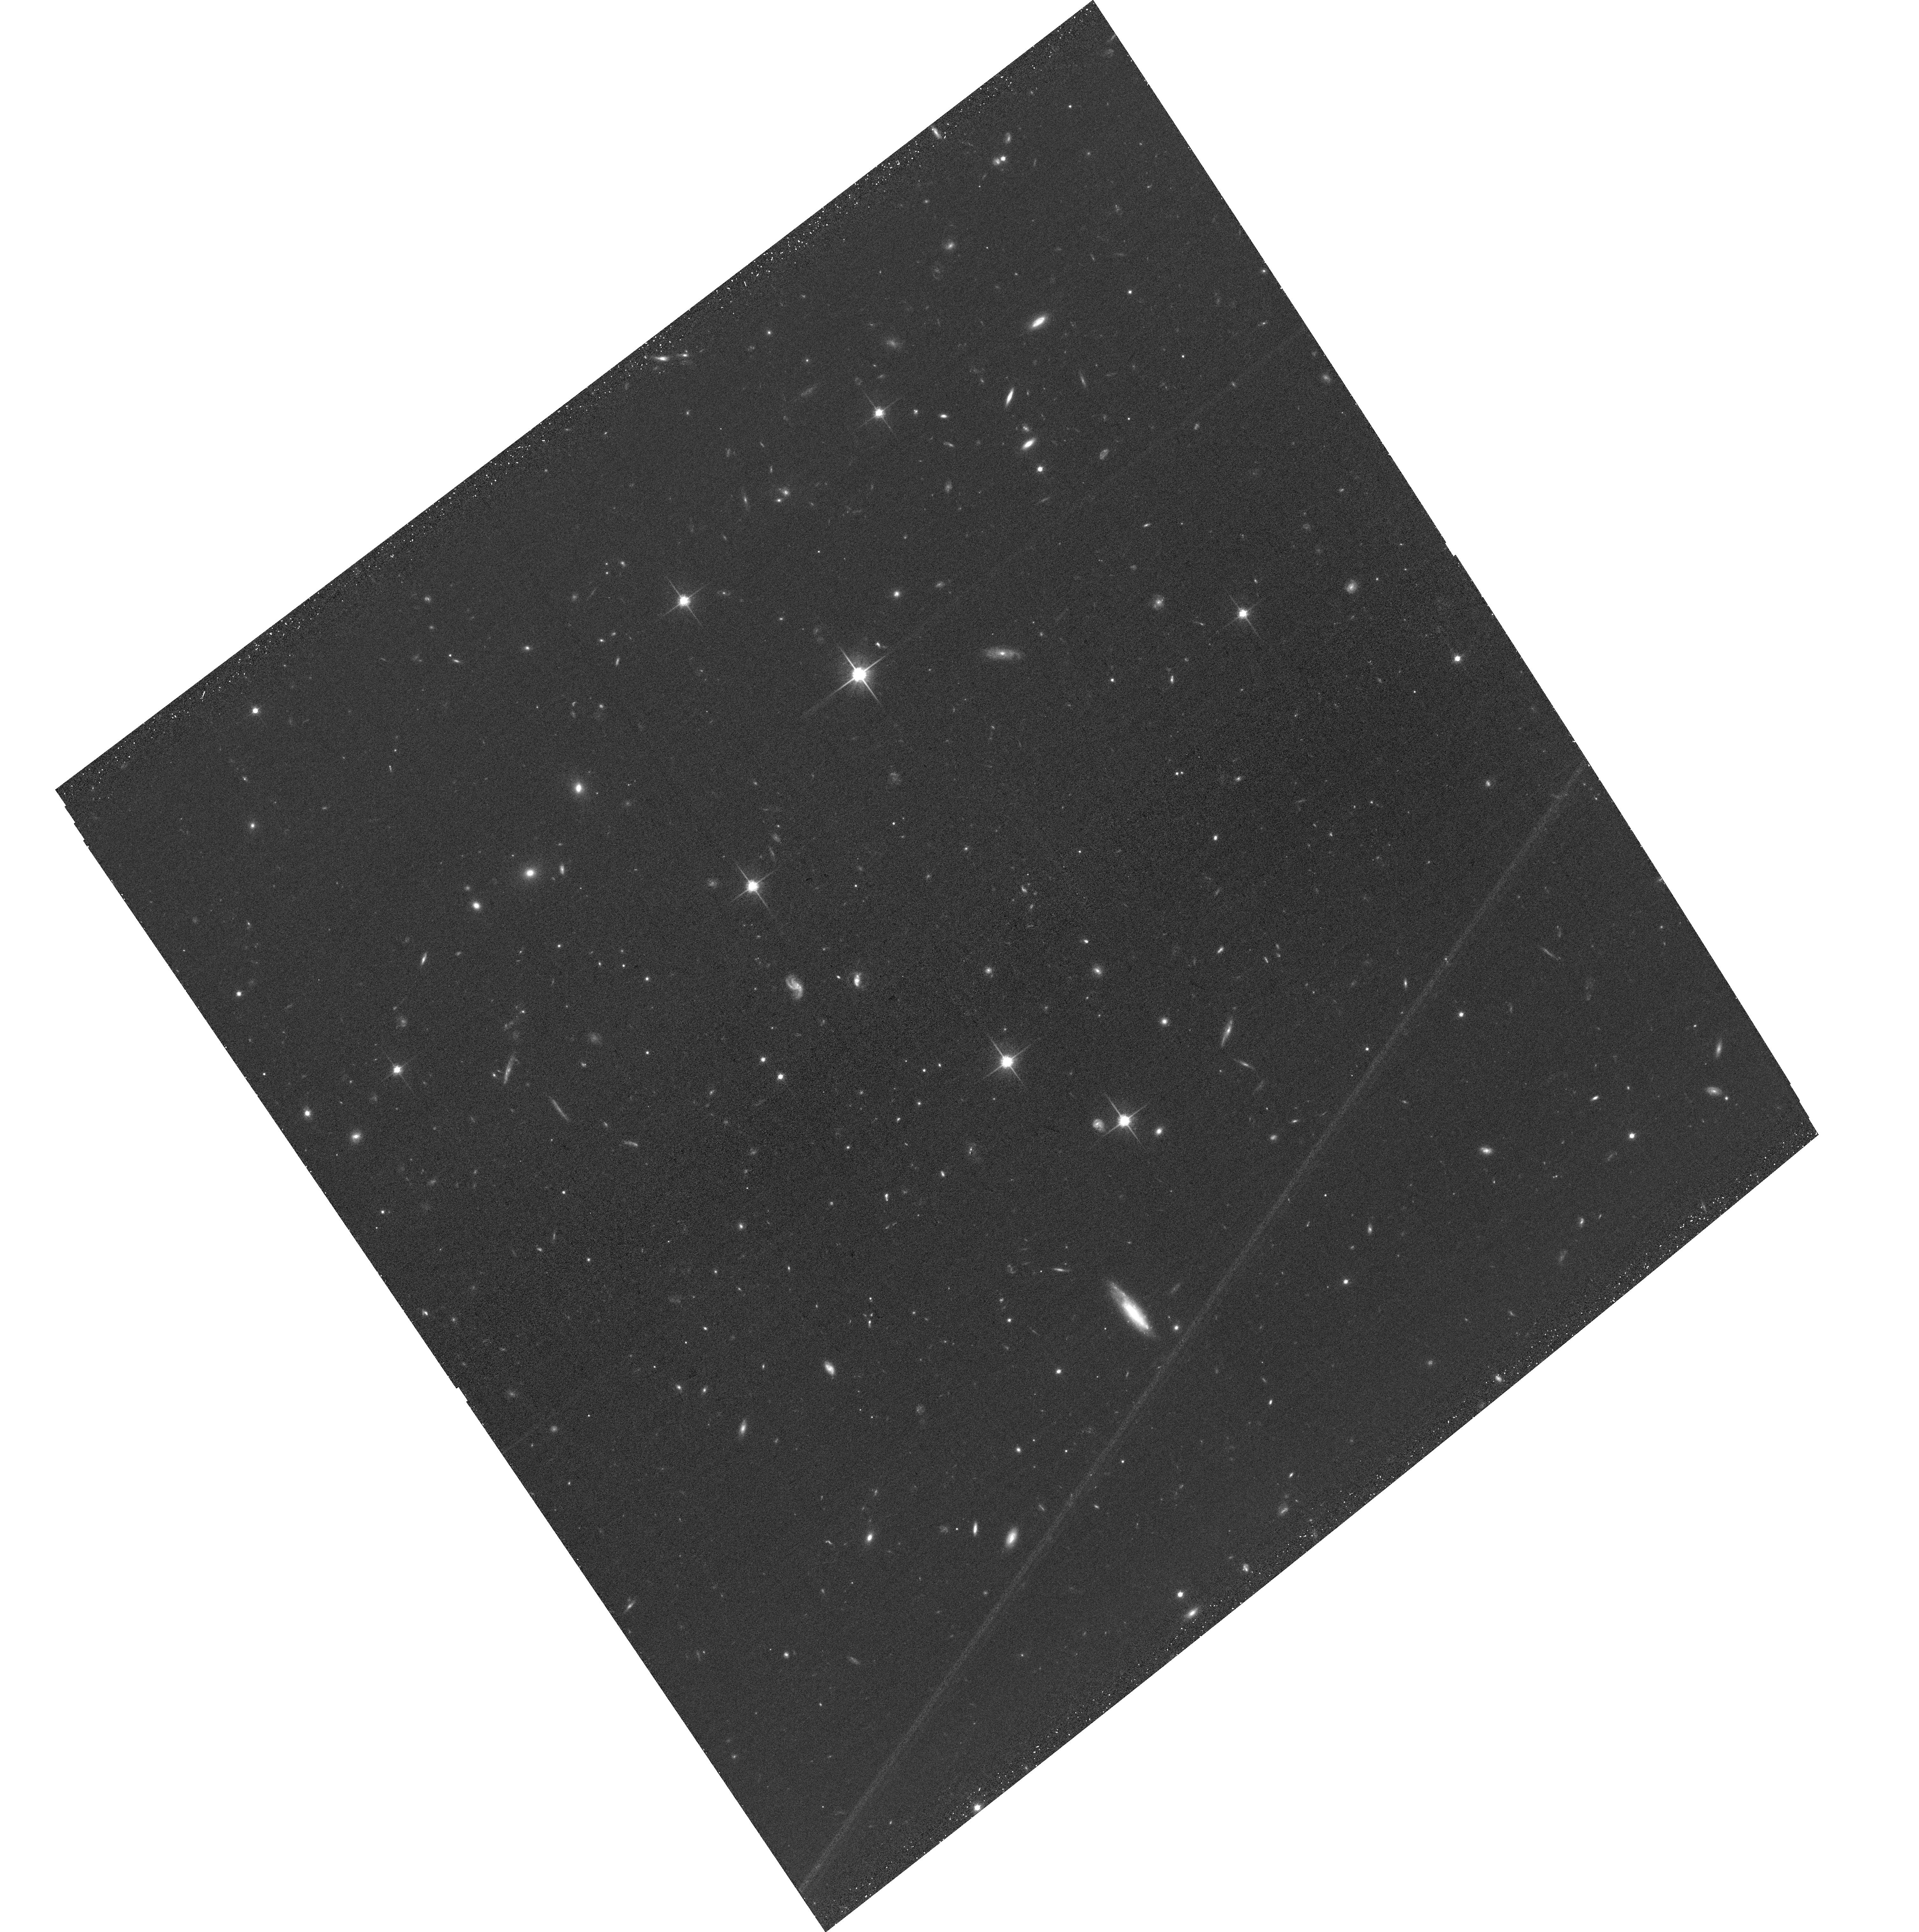
Target: J2245-4931. Instrument: ACS/WFC. Filter: F814W. Exposure: 33 min. Observation ID: hst_17815_19_acs_wfc_f814w_jfg719

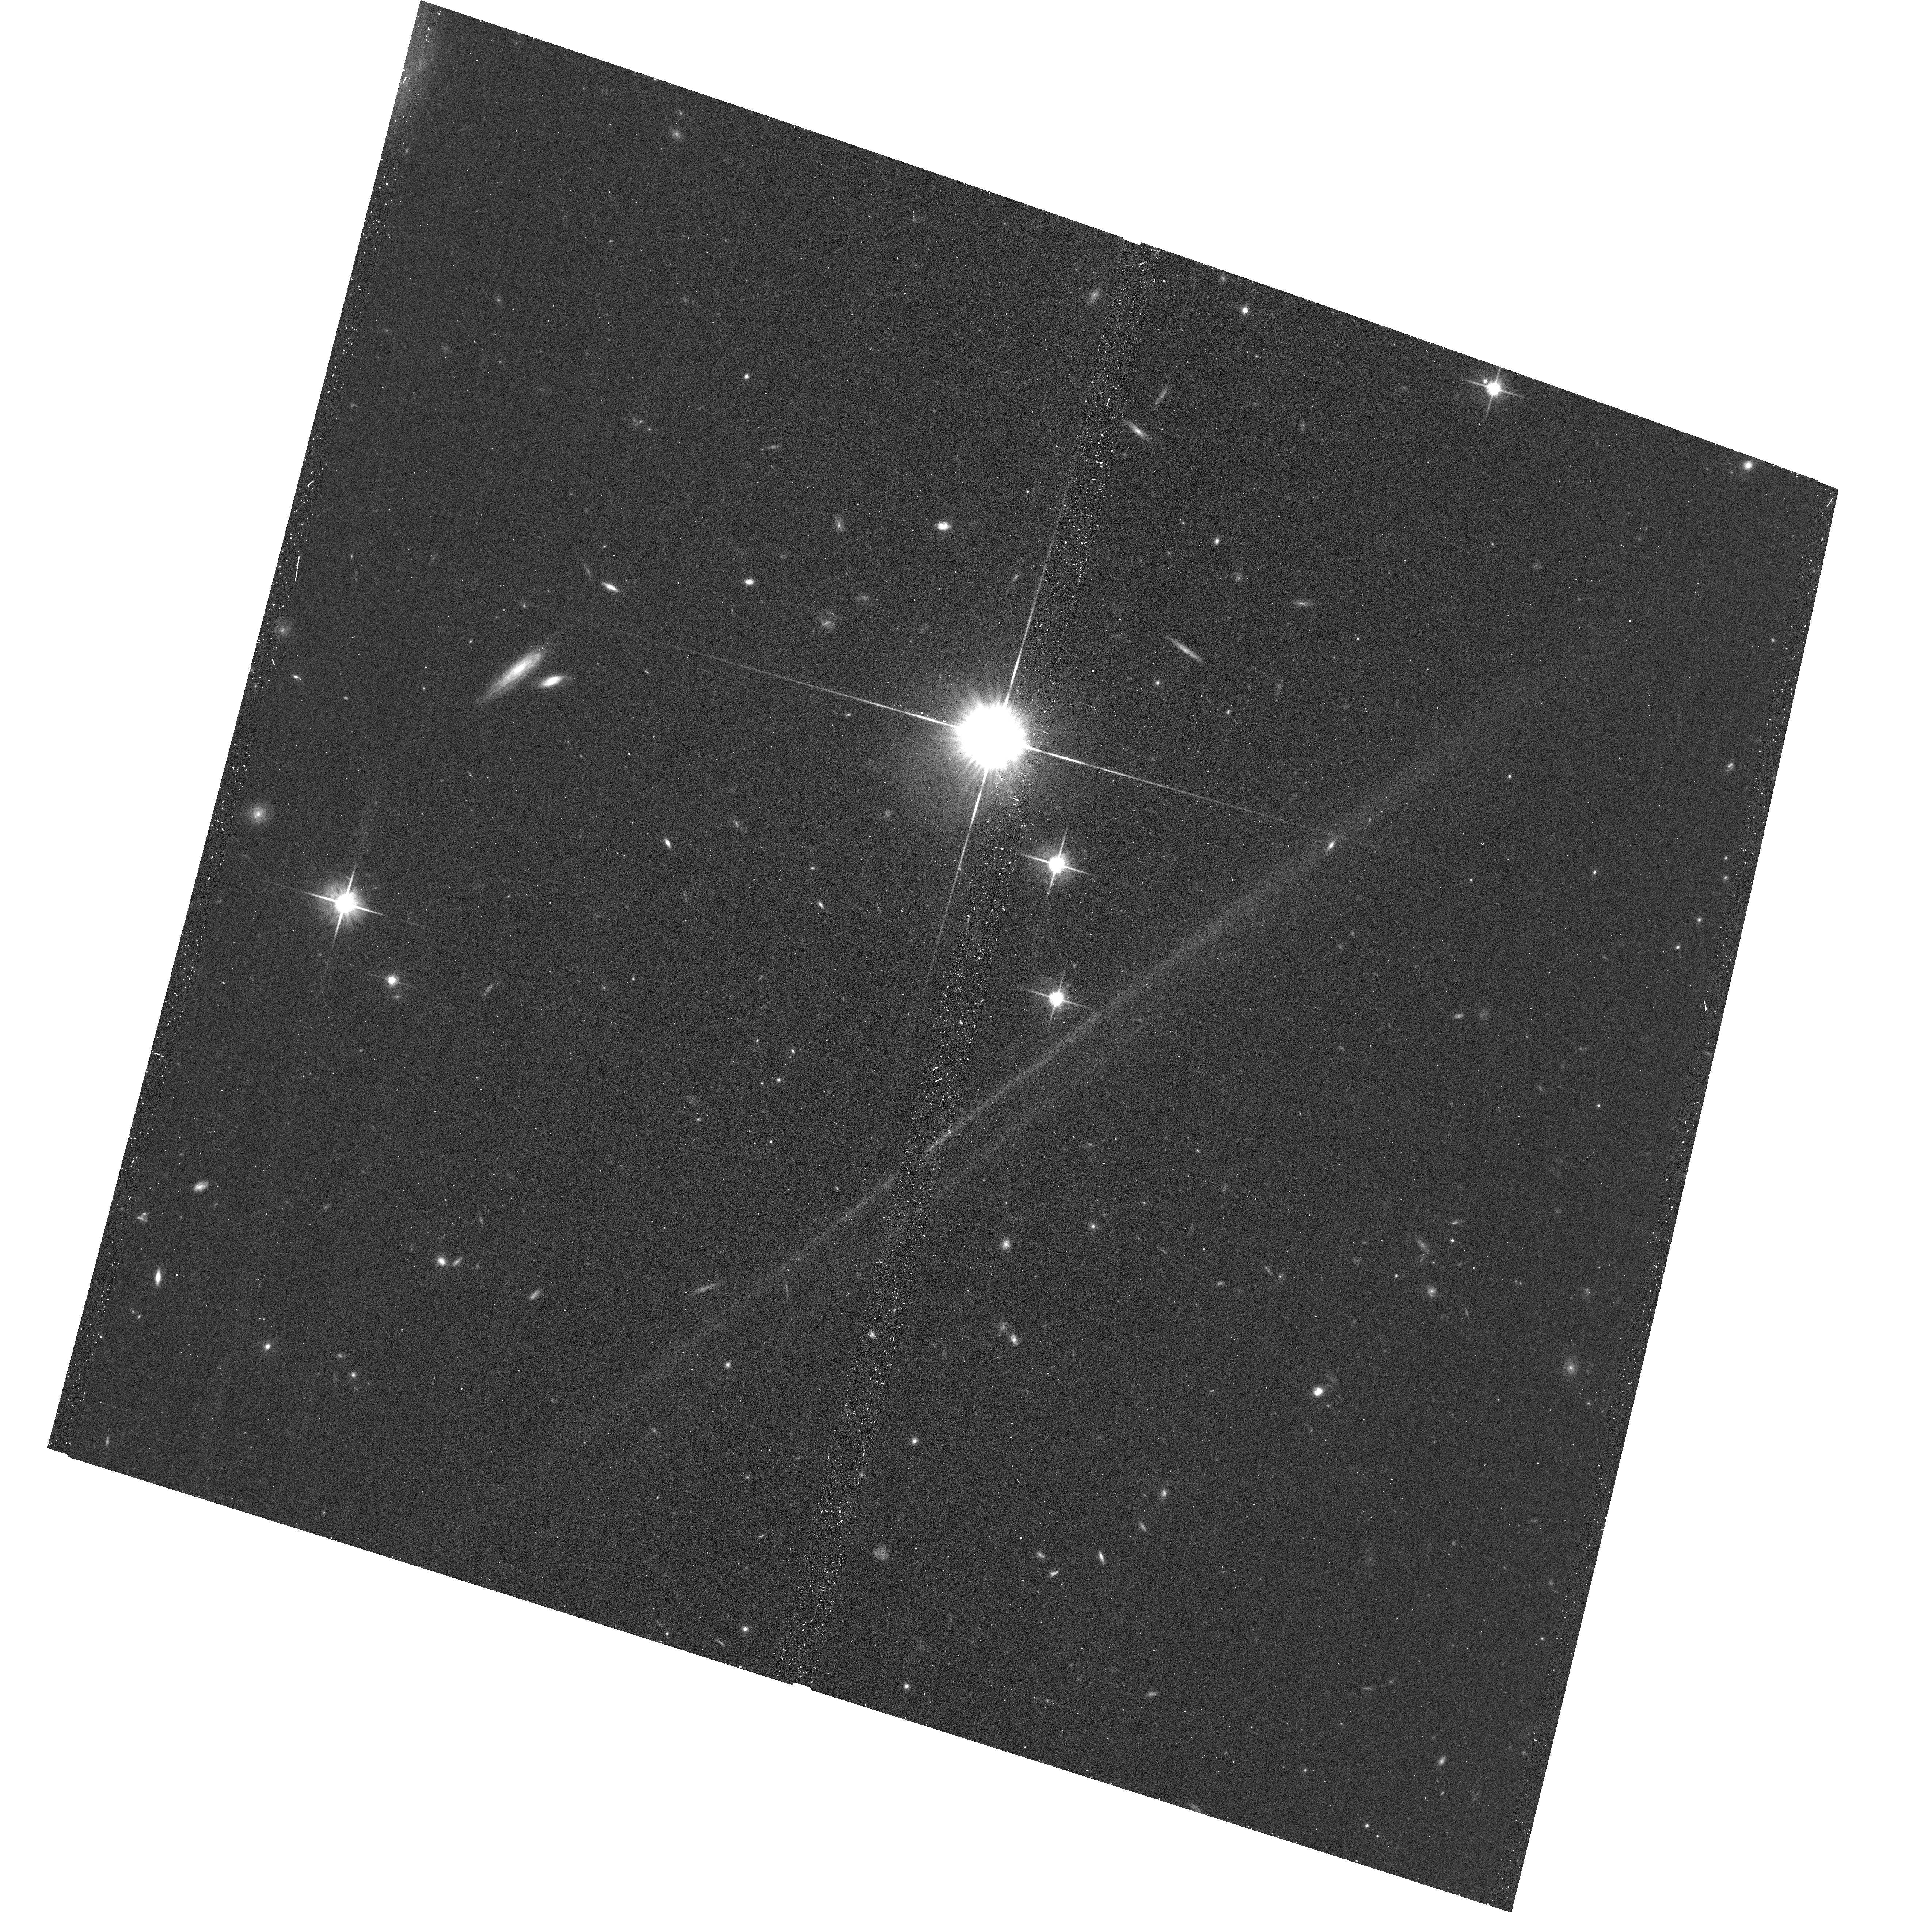
Target: J0028-3305. Instrument: ACS/WFC. Filter: F814W. Exposure: 16 min. Observation ID: hst_17815_24_acs_wfc_f814w_jfg724

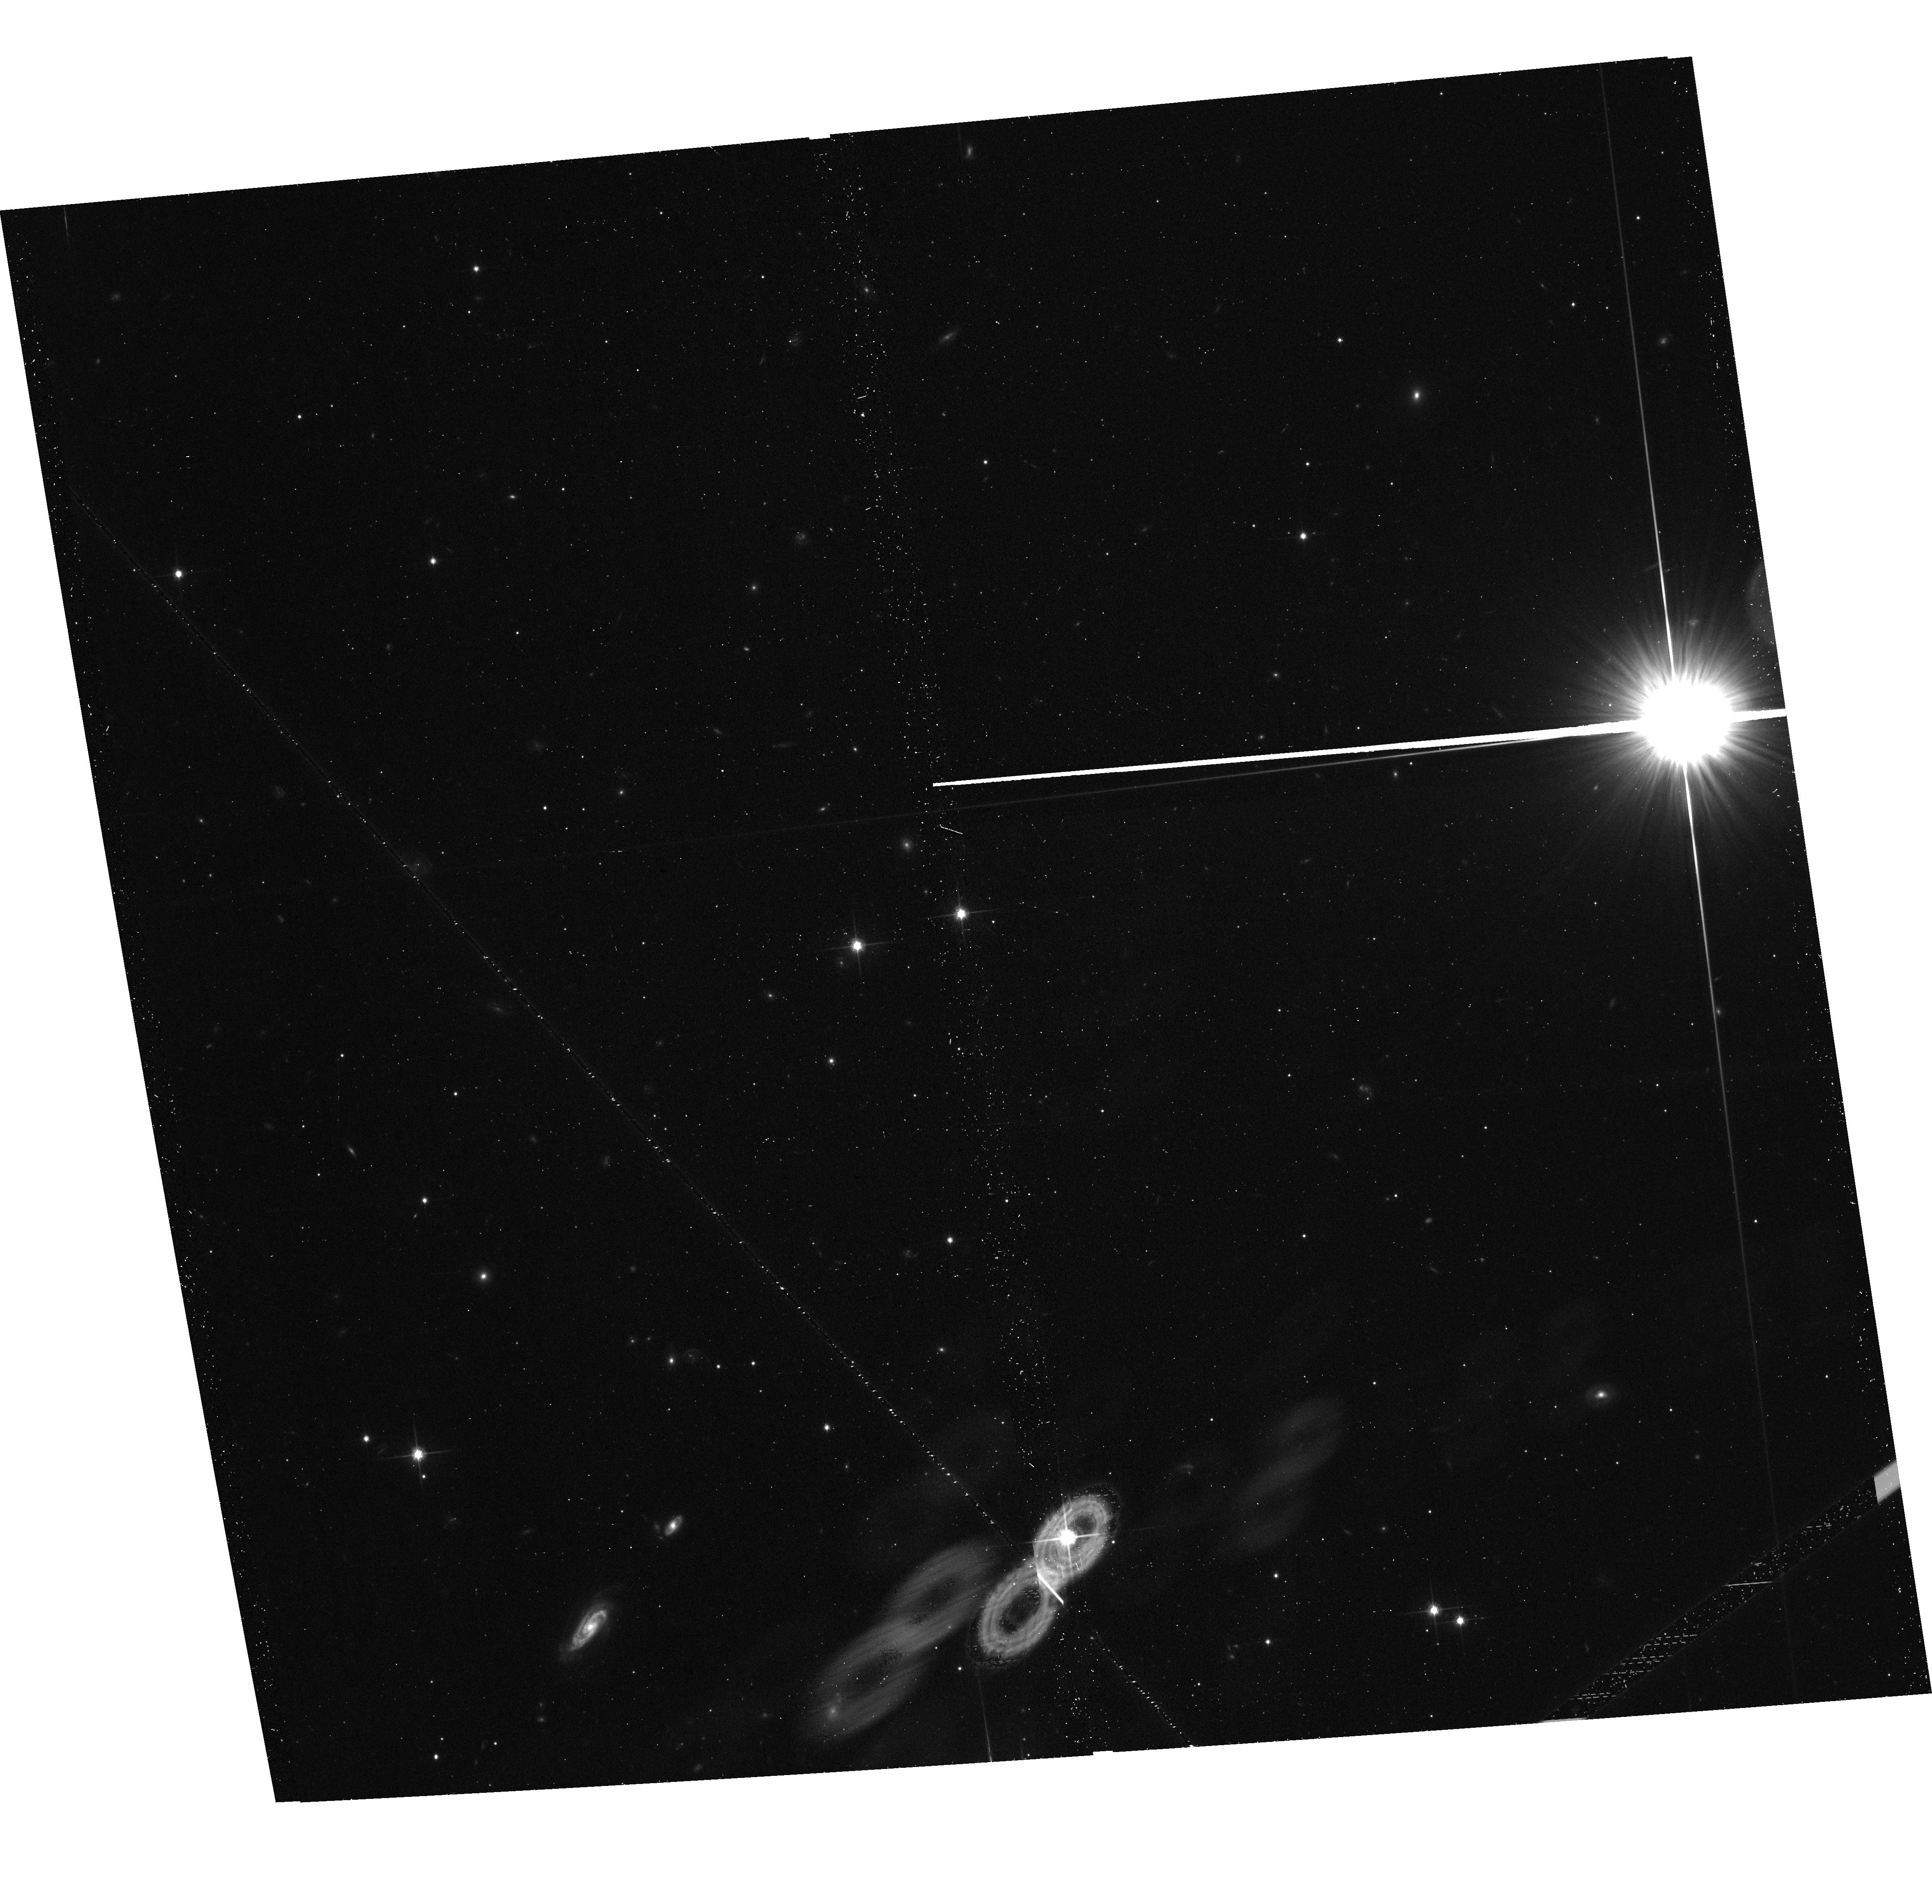
Target: J0454-6116. Instrument: ACS/WFC. Filter: F814W. Exposure: 17 min. Observation ID: hst_17815_15_acs_wfc_f814w_jfg715

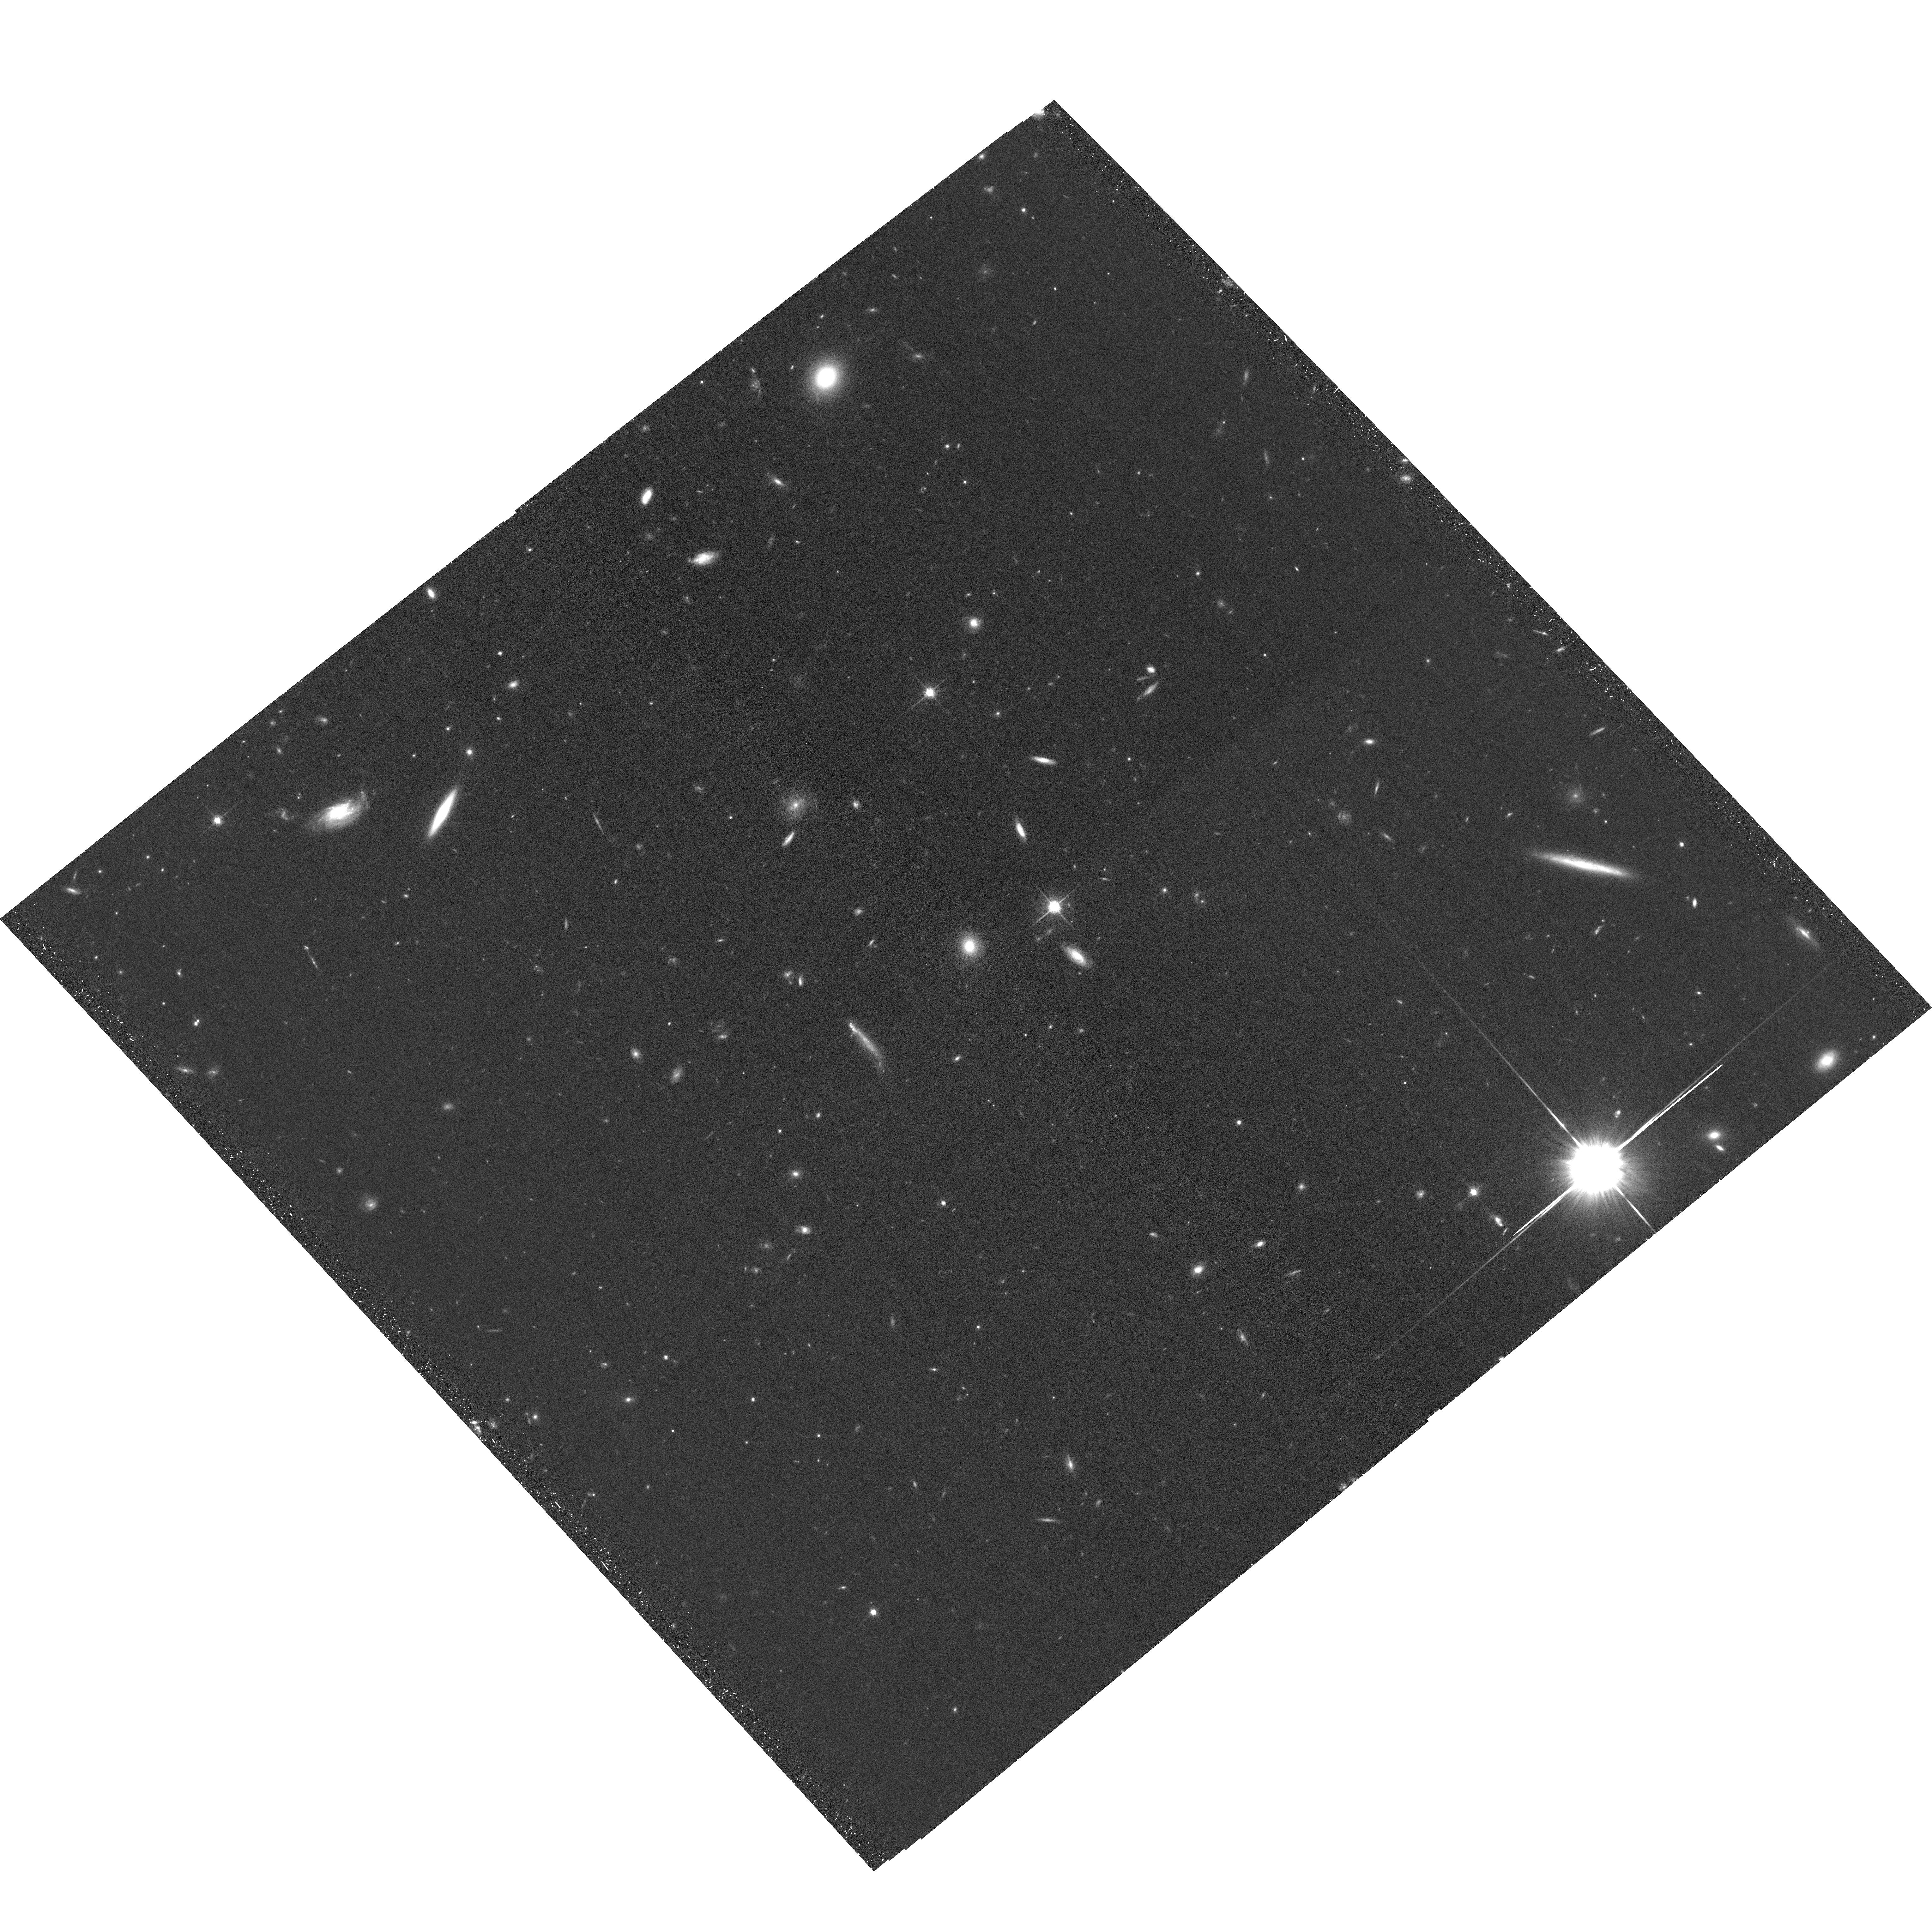
Target: J0114-4129. Instrument: ACS/WFC. Filter: F814W. Exposure: 33 min. Observation ID: hst_17815_27_acs_wfc_f814w_jfg727

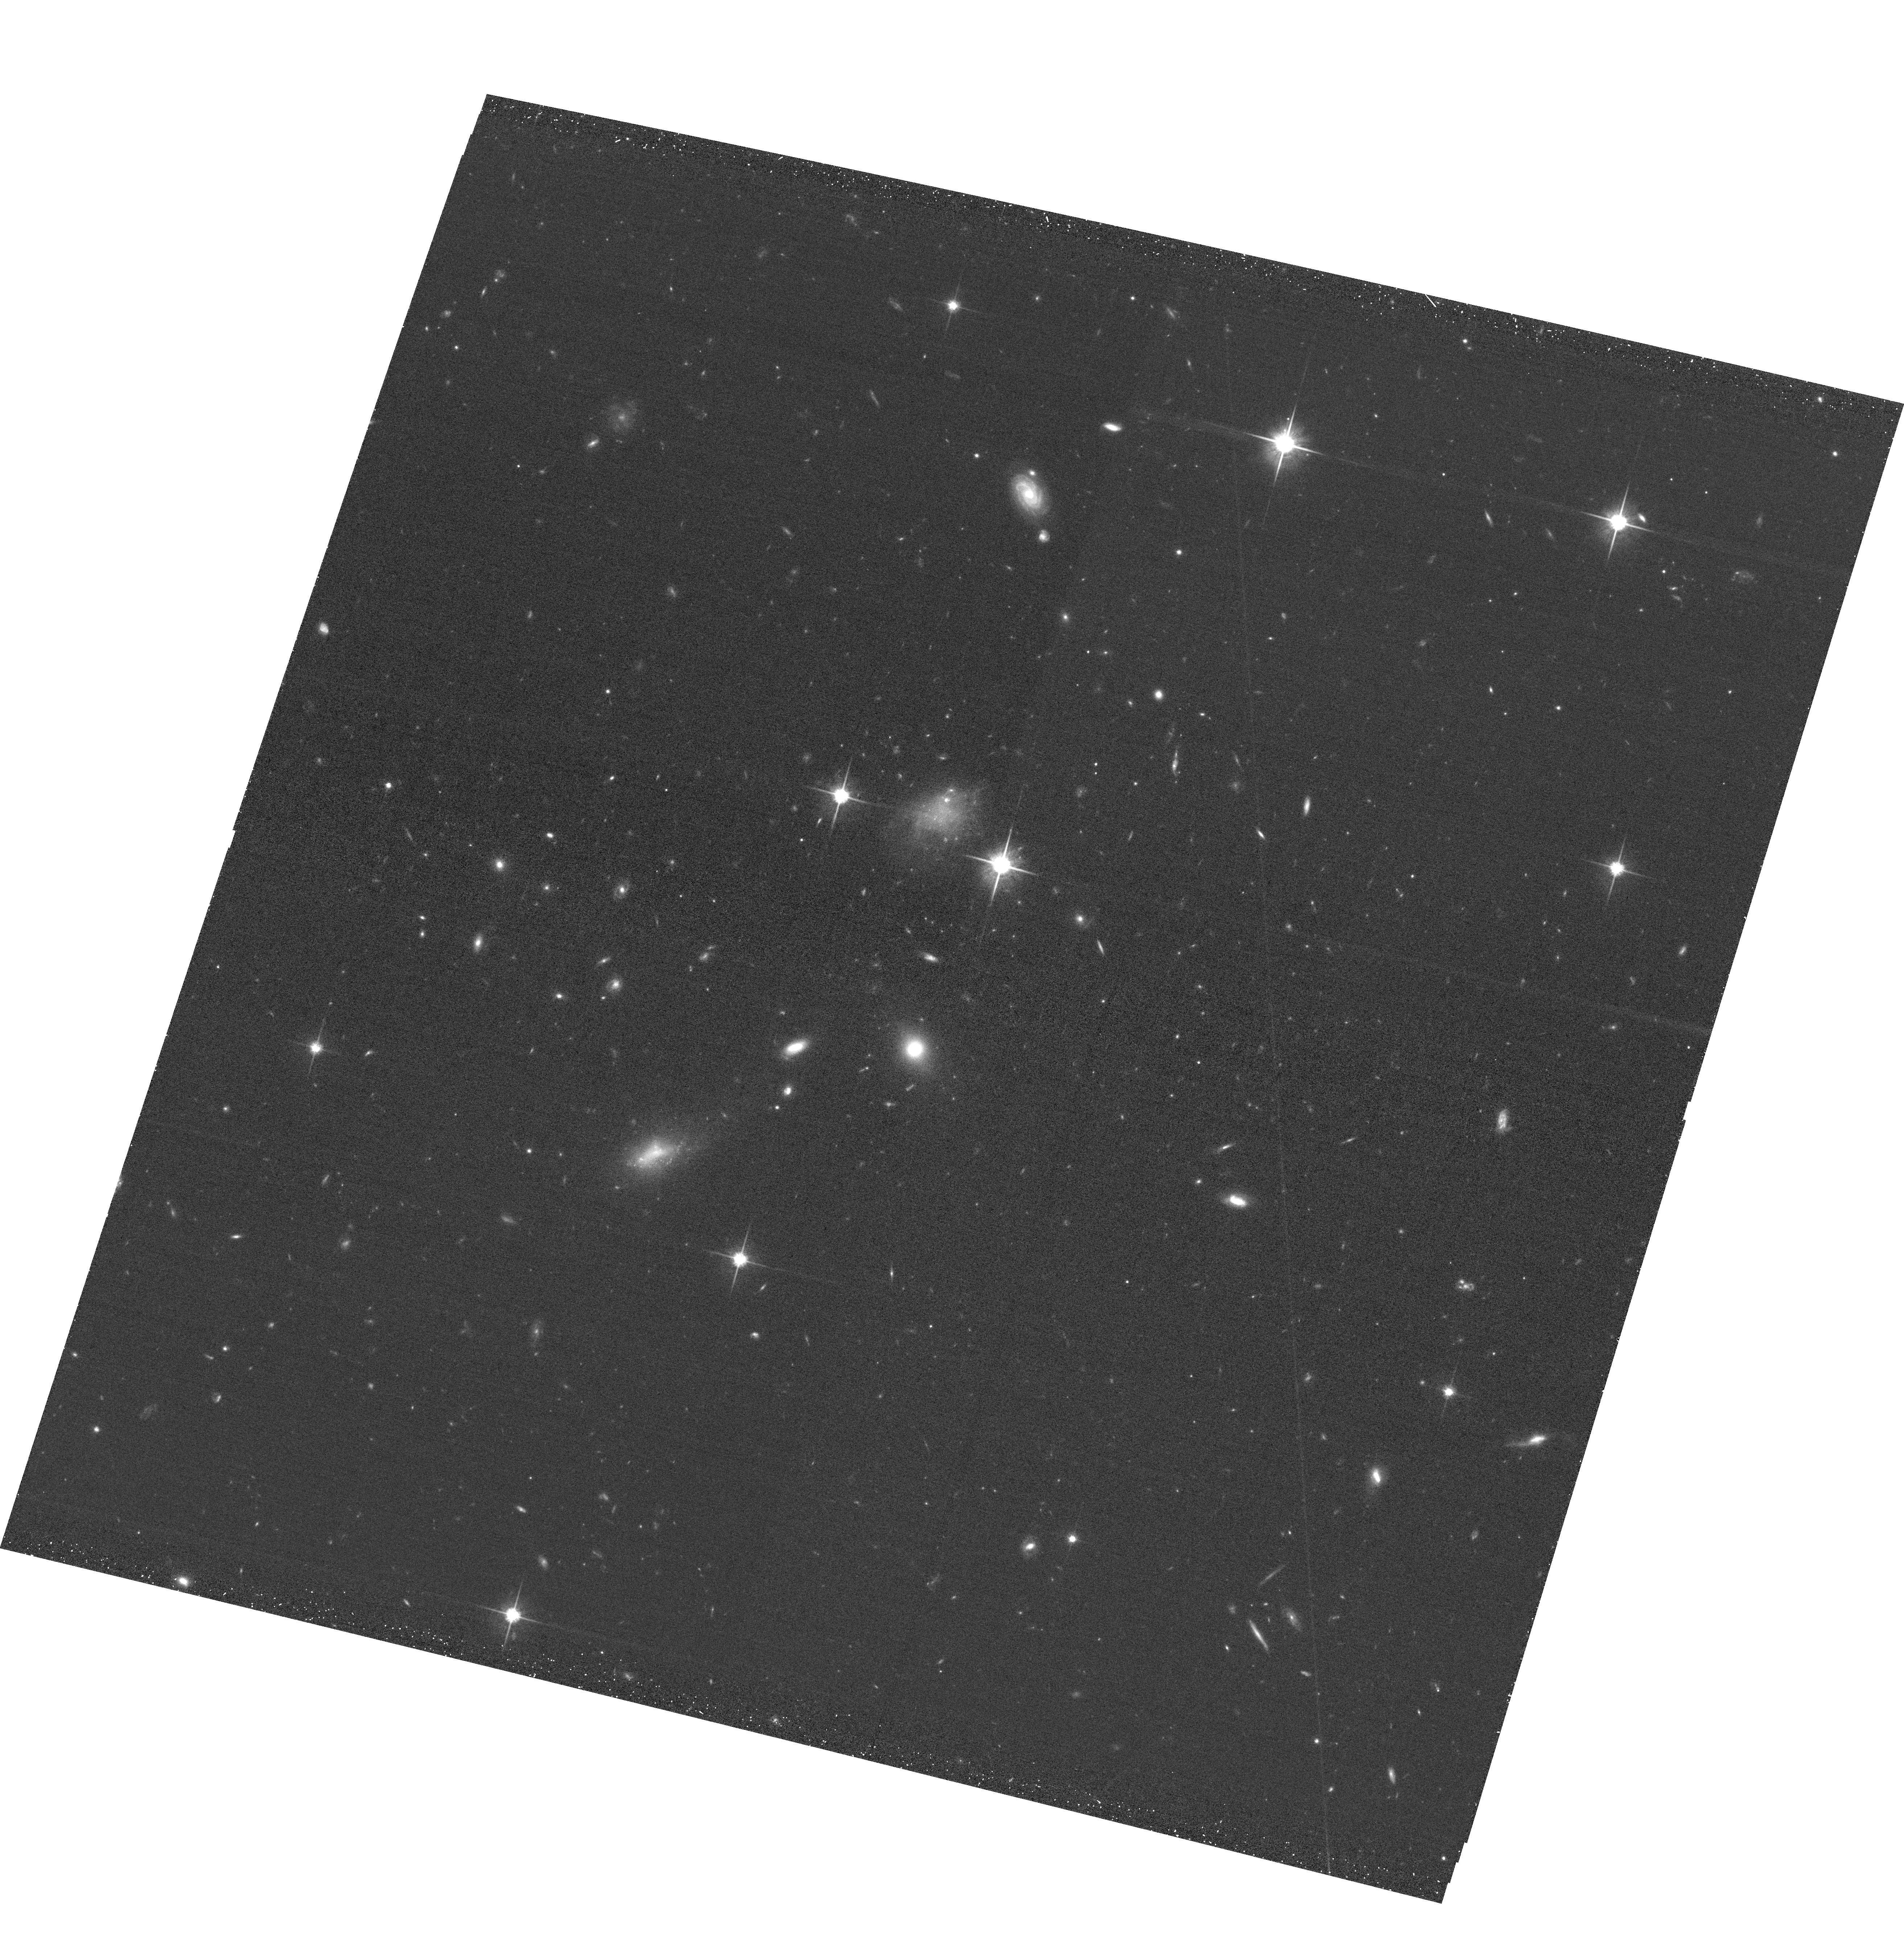
Target: J2339-5523. Instrument: ACS/WFC. Filter: F814W. Exposure: 34 min. Observation ID: hst_17815_30_acs_wfc_f814w_jfg730

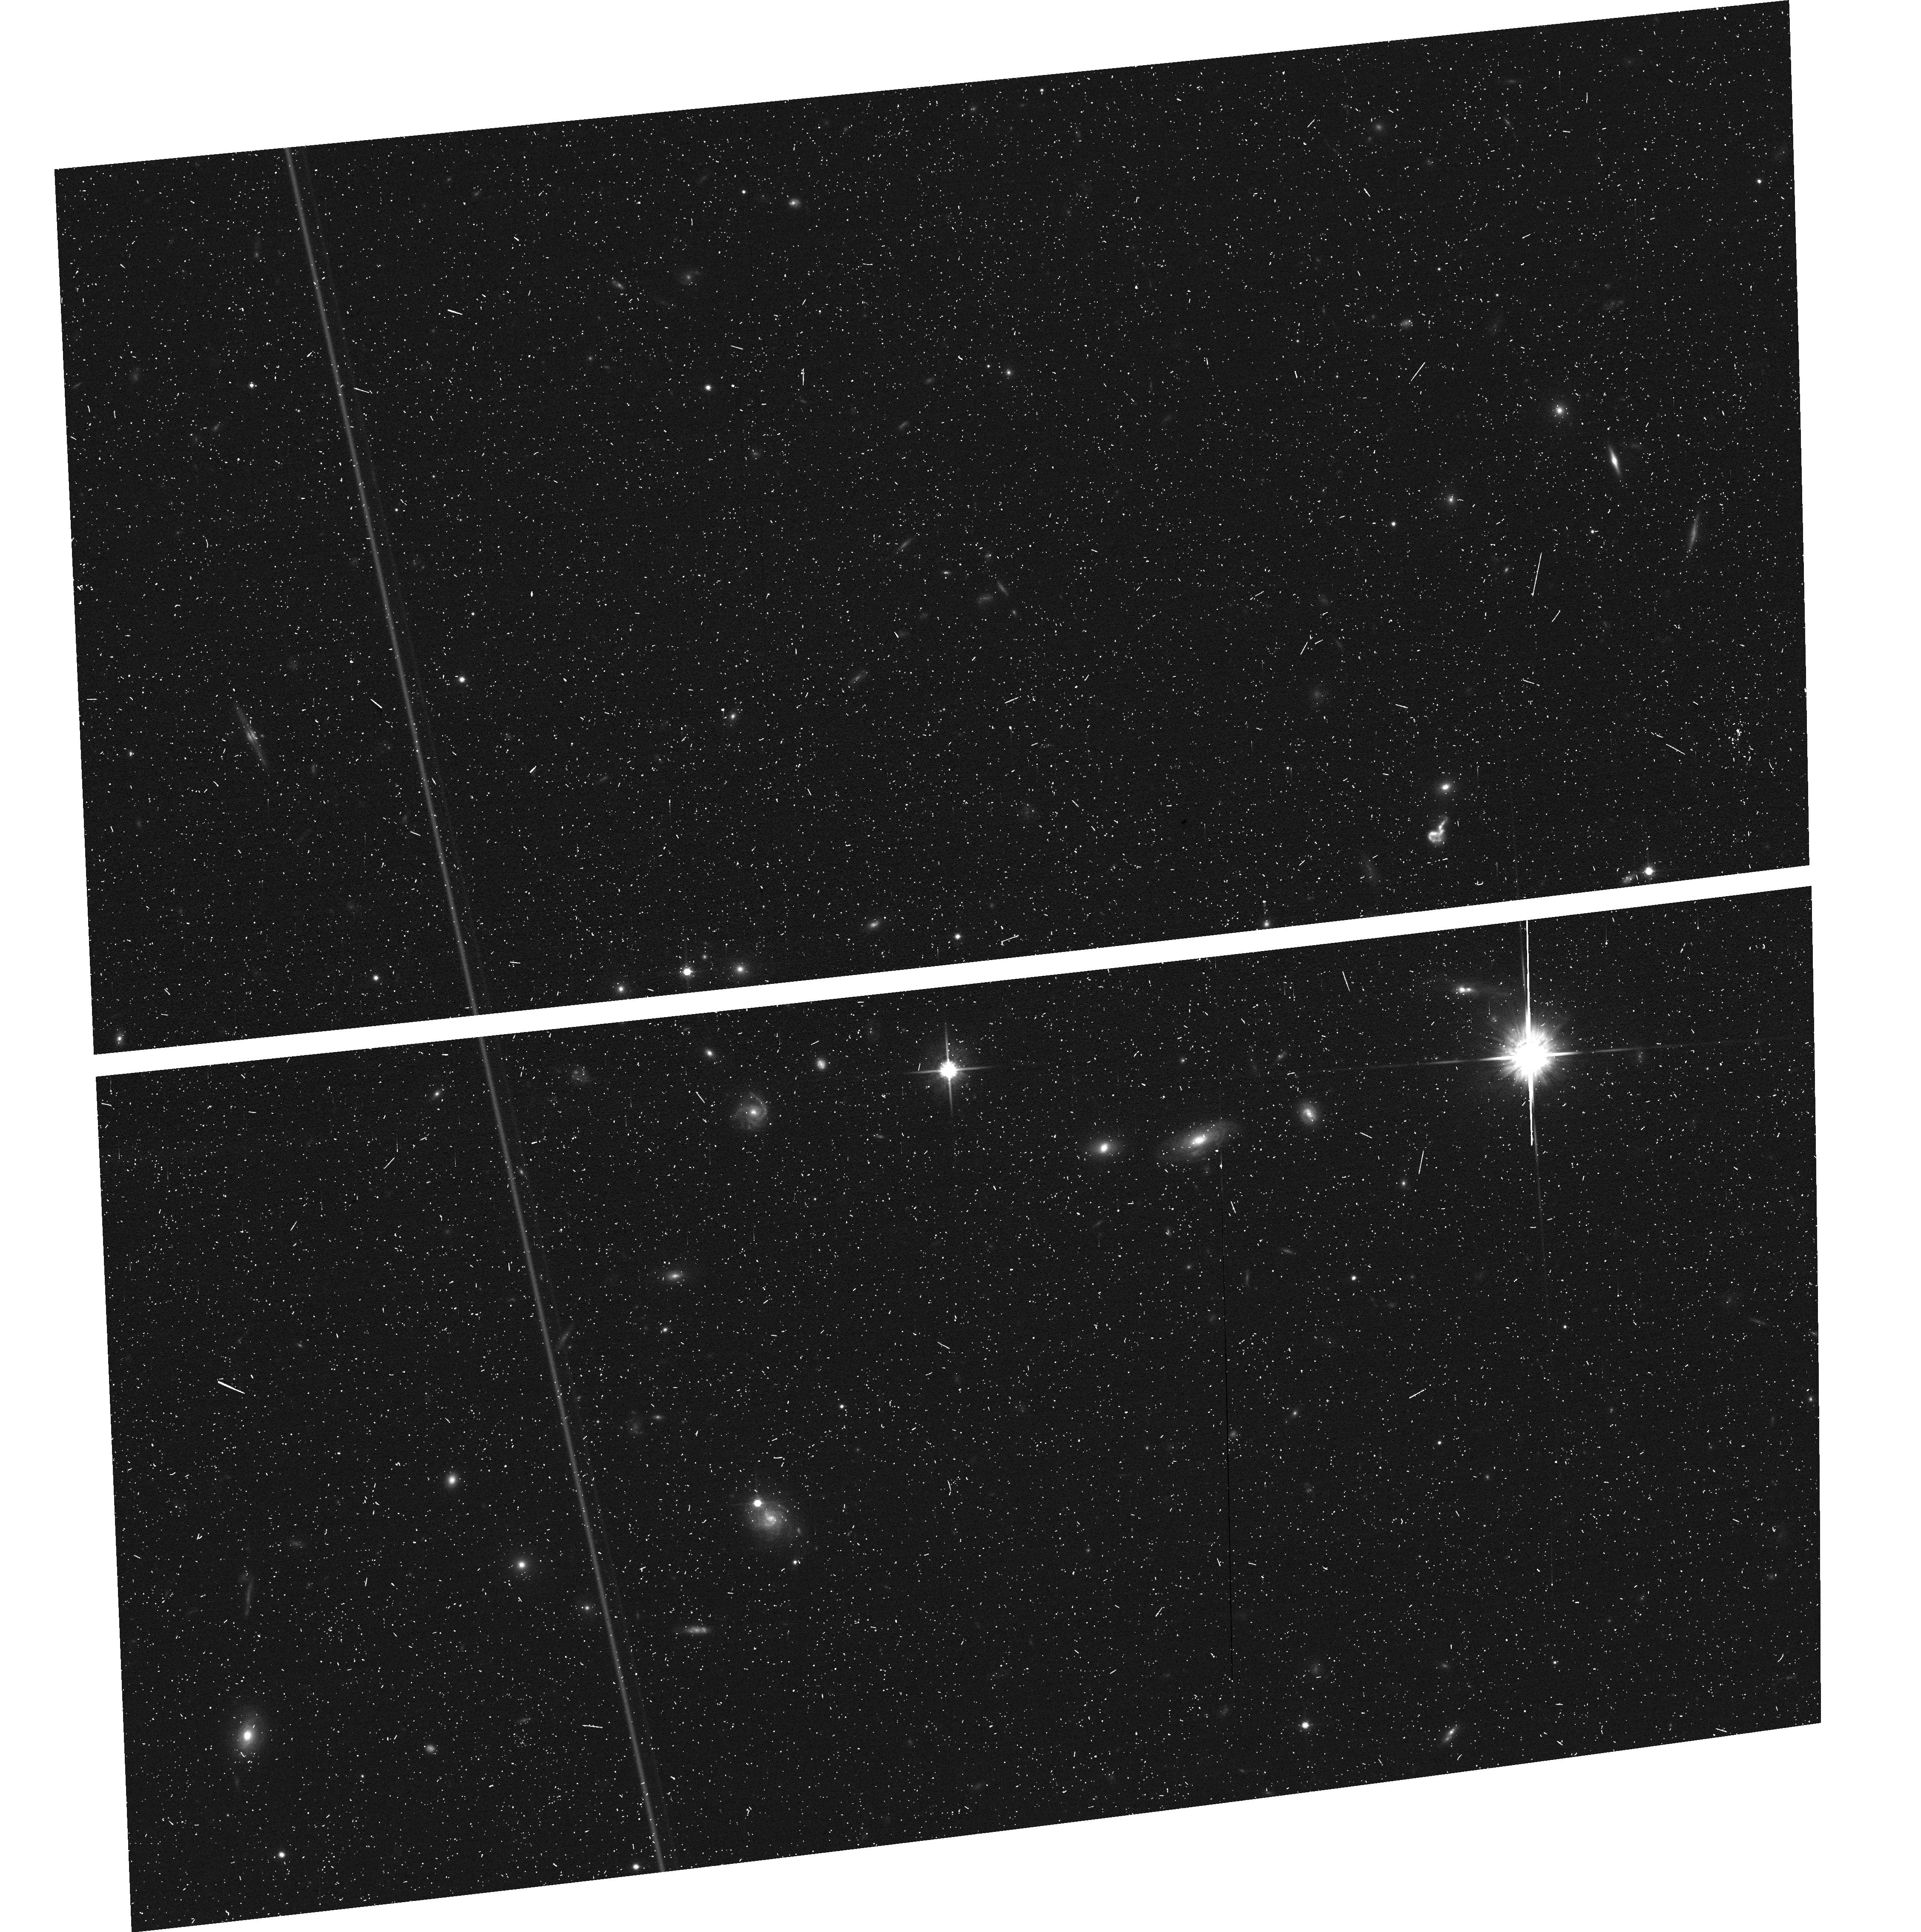
Target: HE0515-4414. Instrument: ACS/WFC. Filter: F814W. Exposure: 8 min. Observation ID: hst_17815_22_acs_wfc_f814w_jfg722

DISCS: Direct Imaging Survey of Circumgalactic Structure (PI: Beckett, Alexander)

The exchange of gas between galaxies and the surrounding circumgalactic and intergalactic medium (CGM and IGM) plays a vital role in galaxy evolution, regulating the fuel for star formation within galaxies. This recycling is found to manifest as disk-like accreting structures in the plane of some galaxies, and bi-conical outflows perpendicular to the galaxy disk. In absorption studies using background sources, this is seen as an increase in absorber incidence near to the major and minor axes of galaxies. Measuring galaxy orientations requires high resolution imaging only available from space, whilst associating gas and galaxies requires deep, high resolution galaxy and quasar spectra. Although many quasars have been observed with HST to-date, few have the imaging and galaxy spectroscopy required to measure CGM properties as a function of galaxy orientation. We propose a coordinated HST/JWST GO+archival program to ensure this high-resolution imaging covers 51 fields with existing QSO spectra and MUSE coverage. This data will allow HI absorption and galaxy redshifts to be found at z<1.5 for 37 fields (of which 20 currently lack HST imaging), and at redshifts 3-4 for 14 fields (which will require JWST imaging). We will measure how CGM properties vary with azimuthal angle, how these variations depend on galaxy properties, and how they evolve with redshift. This will provide the first high-z sample and the largest low-z sample compiled to-date, allowing us to measure how the presence of accreting and outflowing structures in the CGM varies with galaxy properties, morphologies, and redshifts, and thereby discriminate between models of stellar feedback and gas recycling.